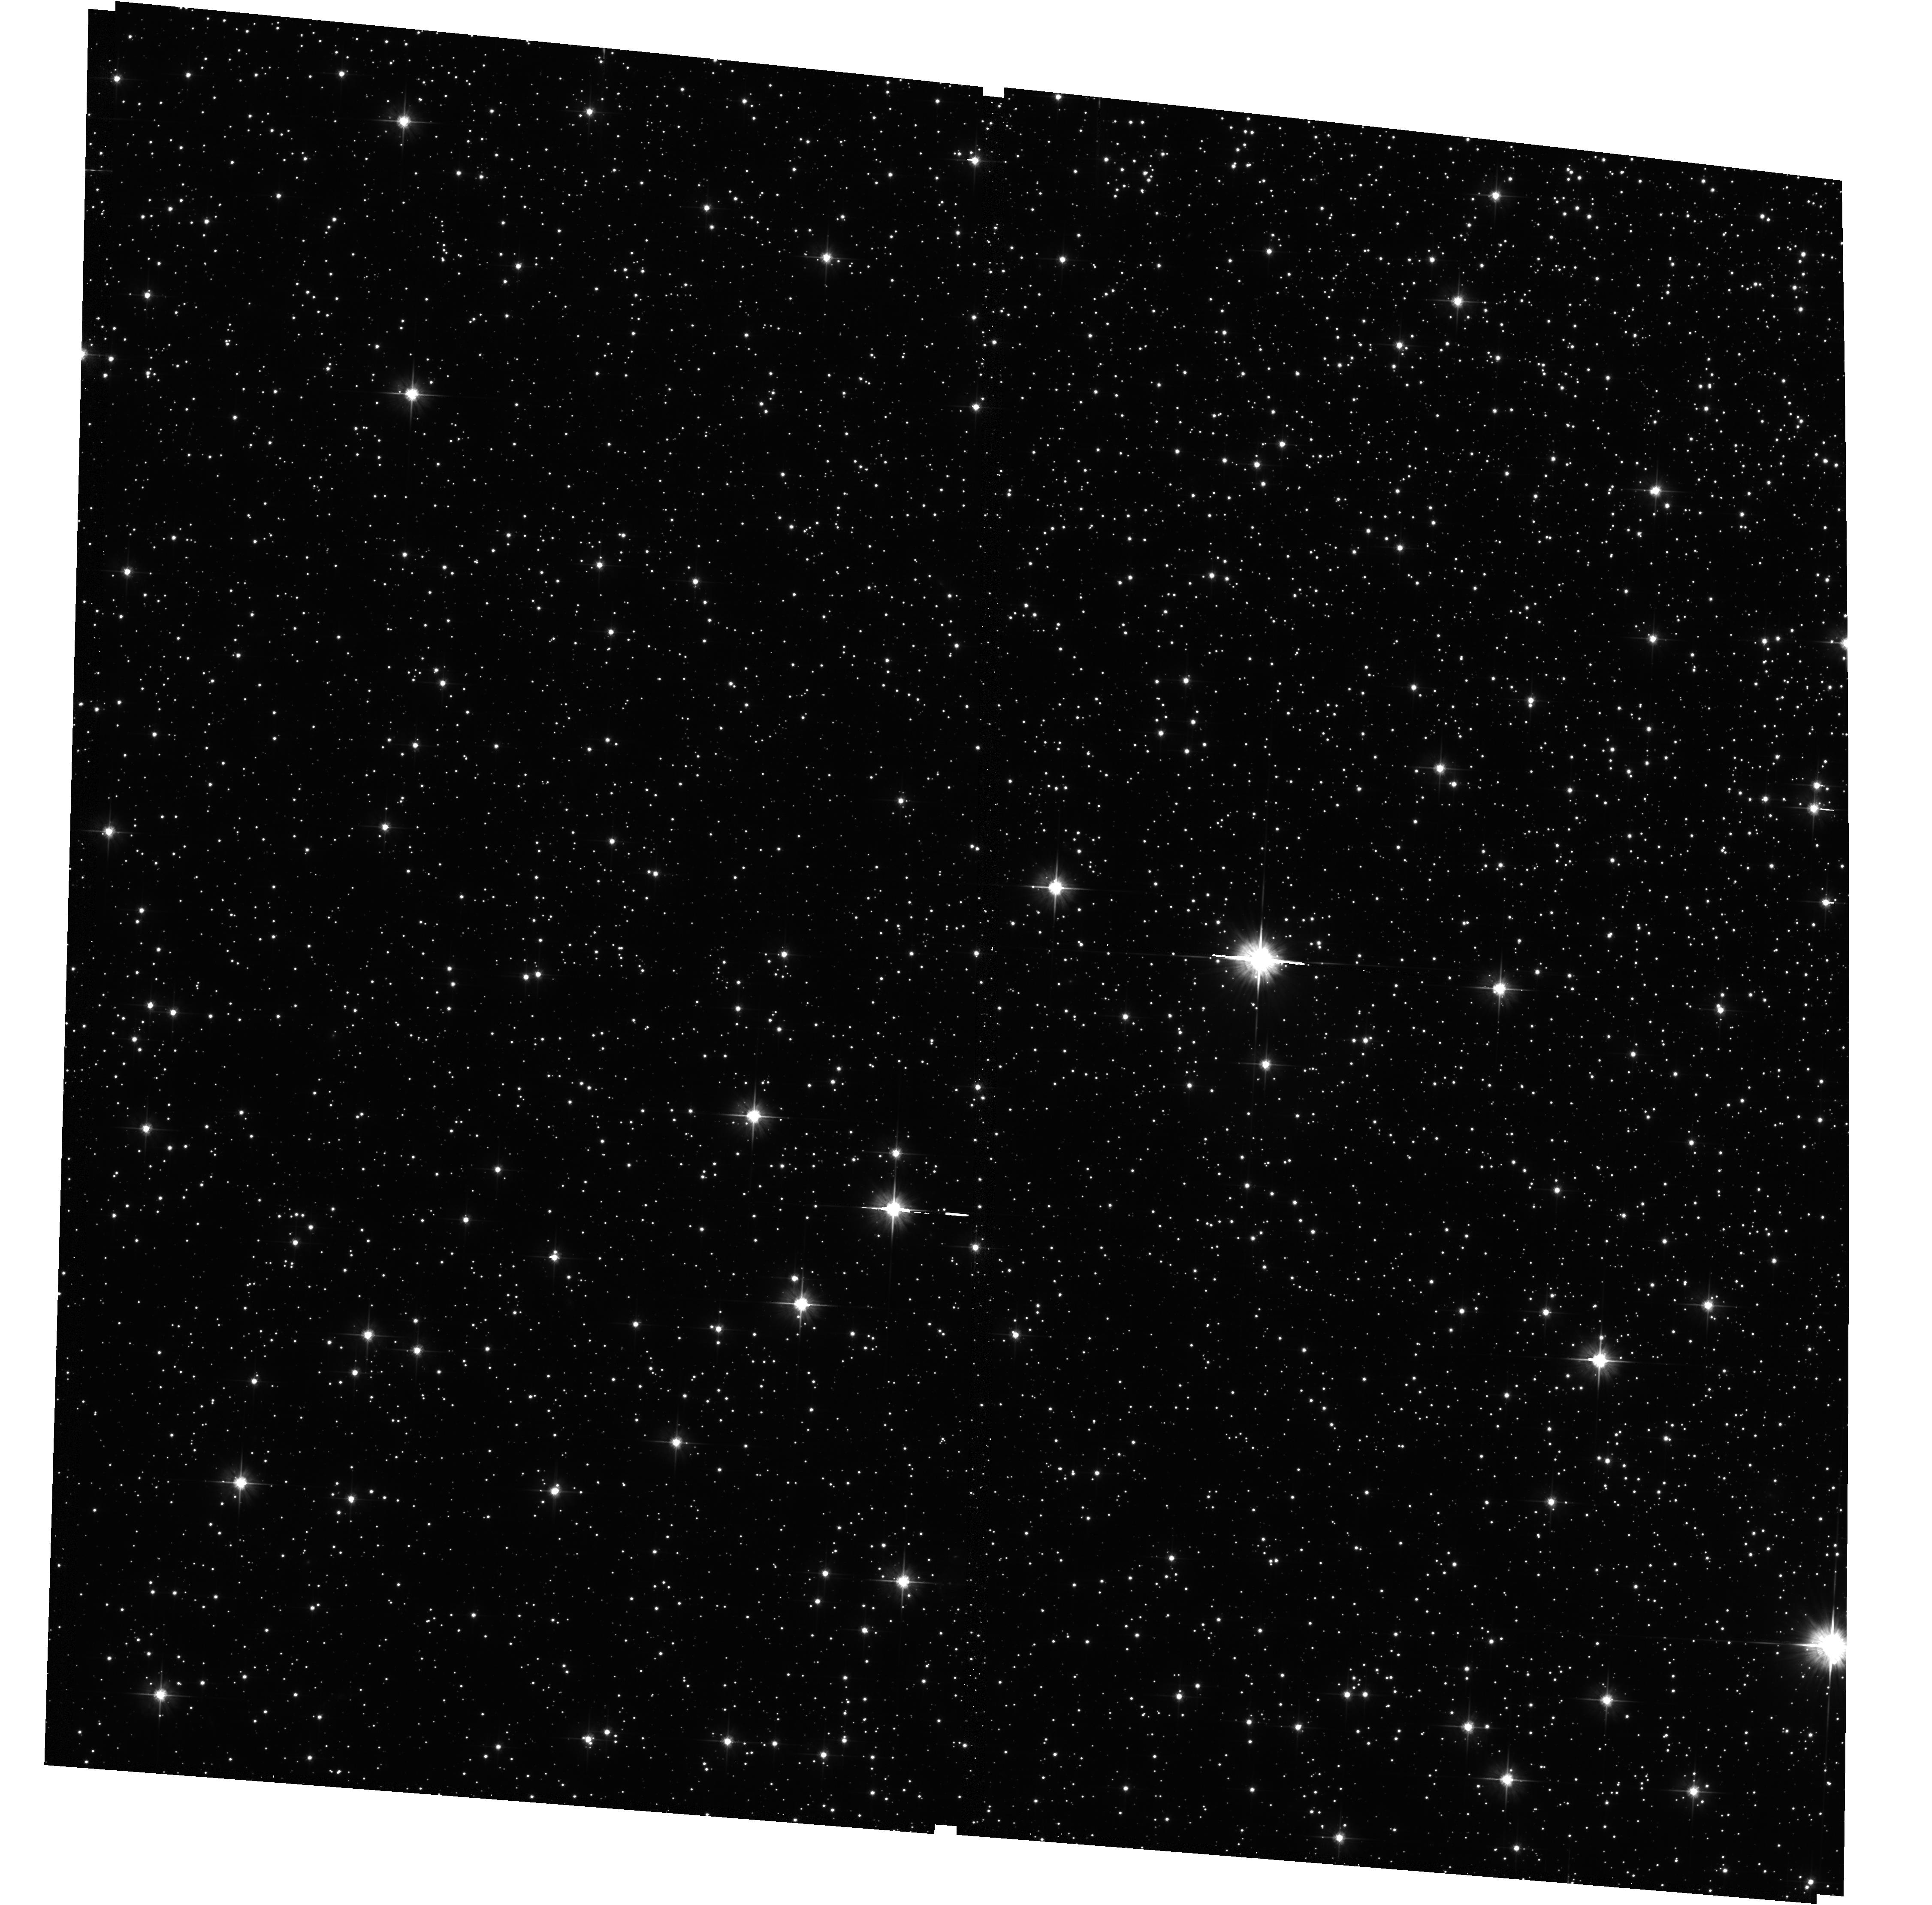
Target: NGC6656. Instrument: ACS/WFC. Filter: F606W. Exposure: 9 min. Observation ID: hst_12193_04_acs_wfc_f606w_jbkh04

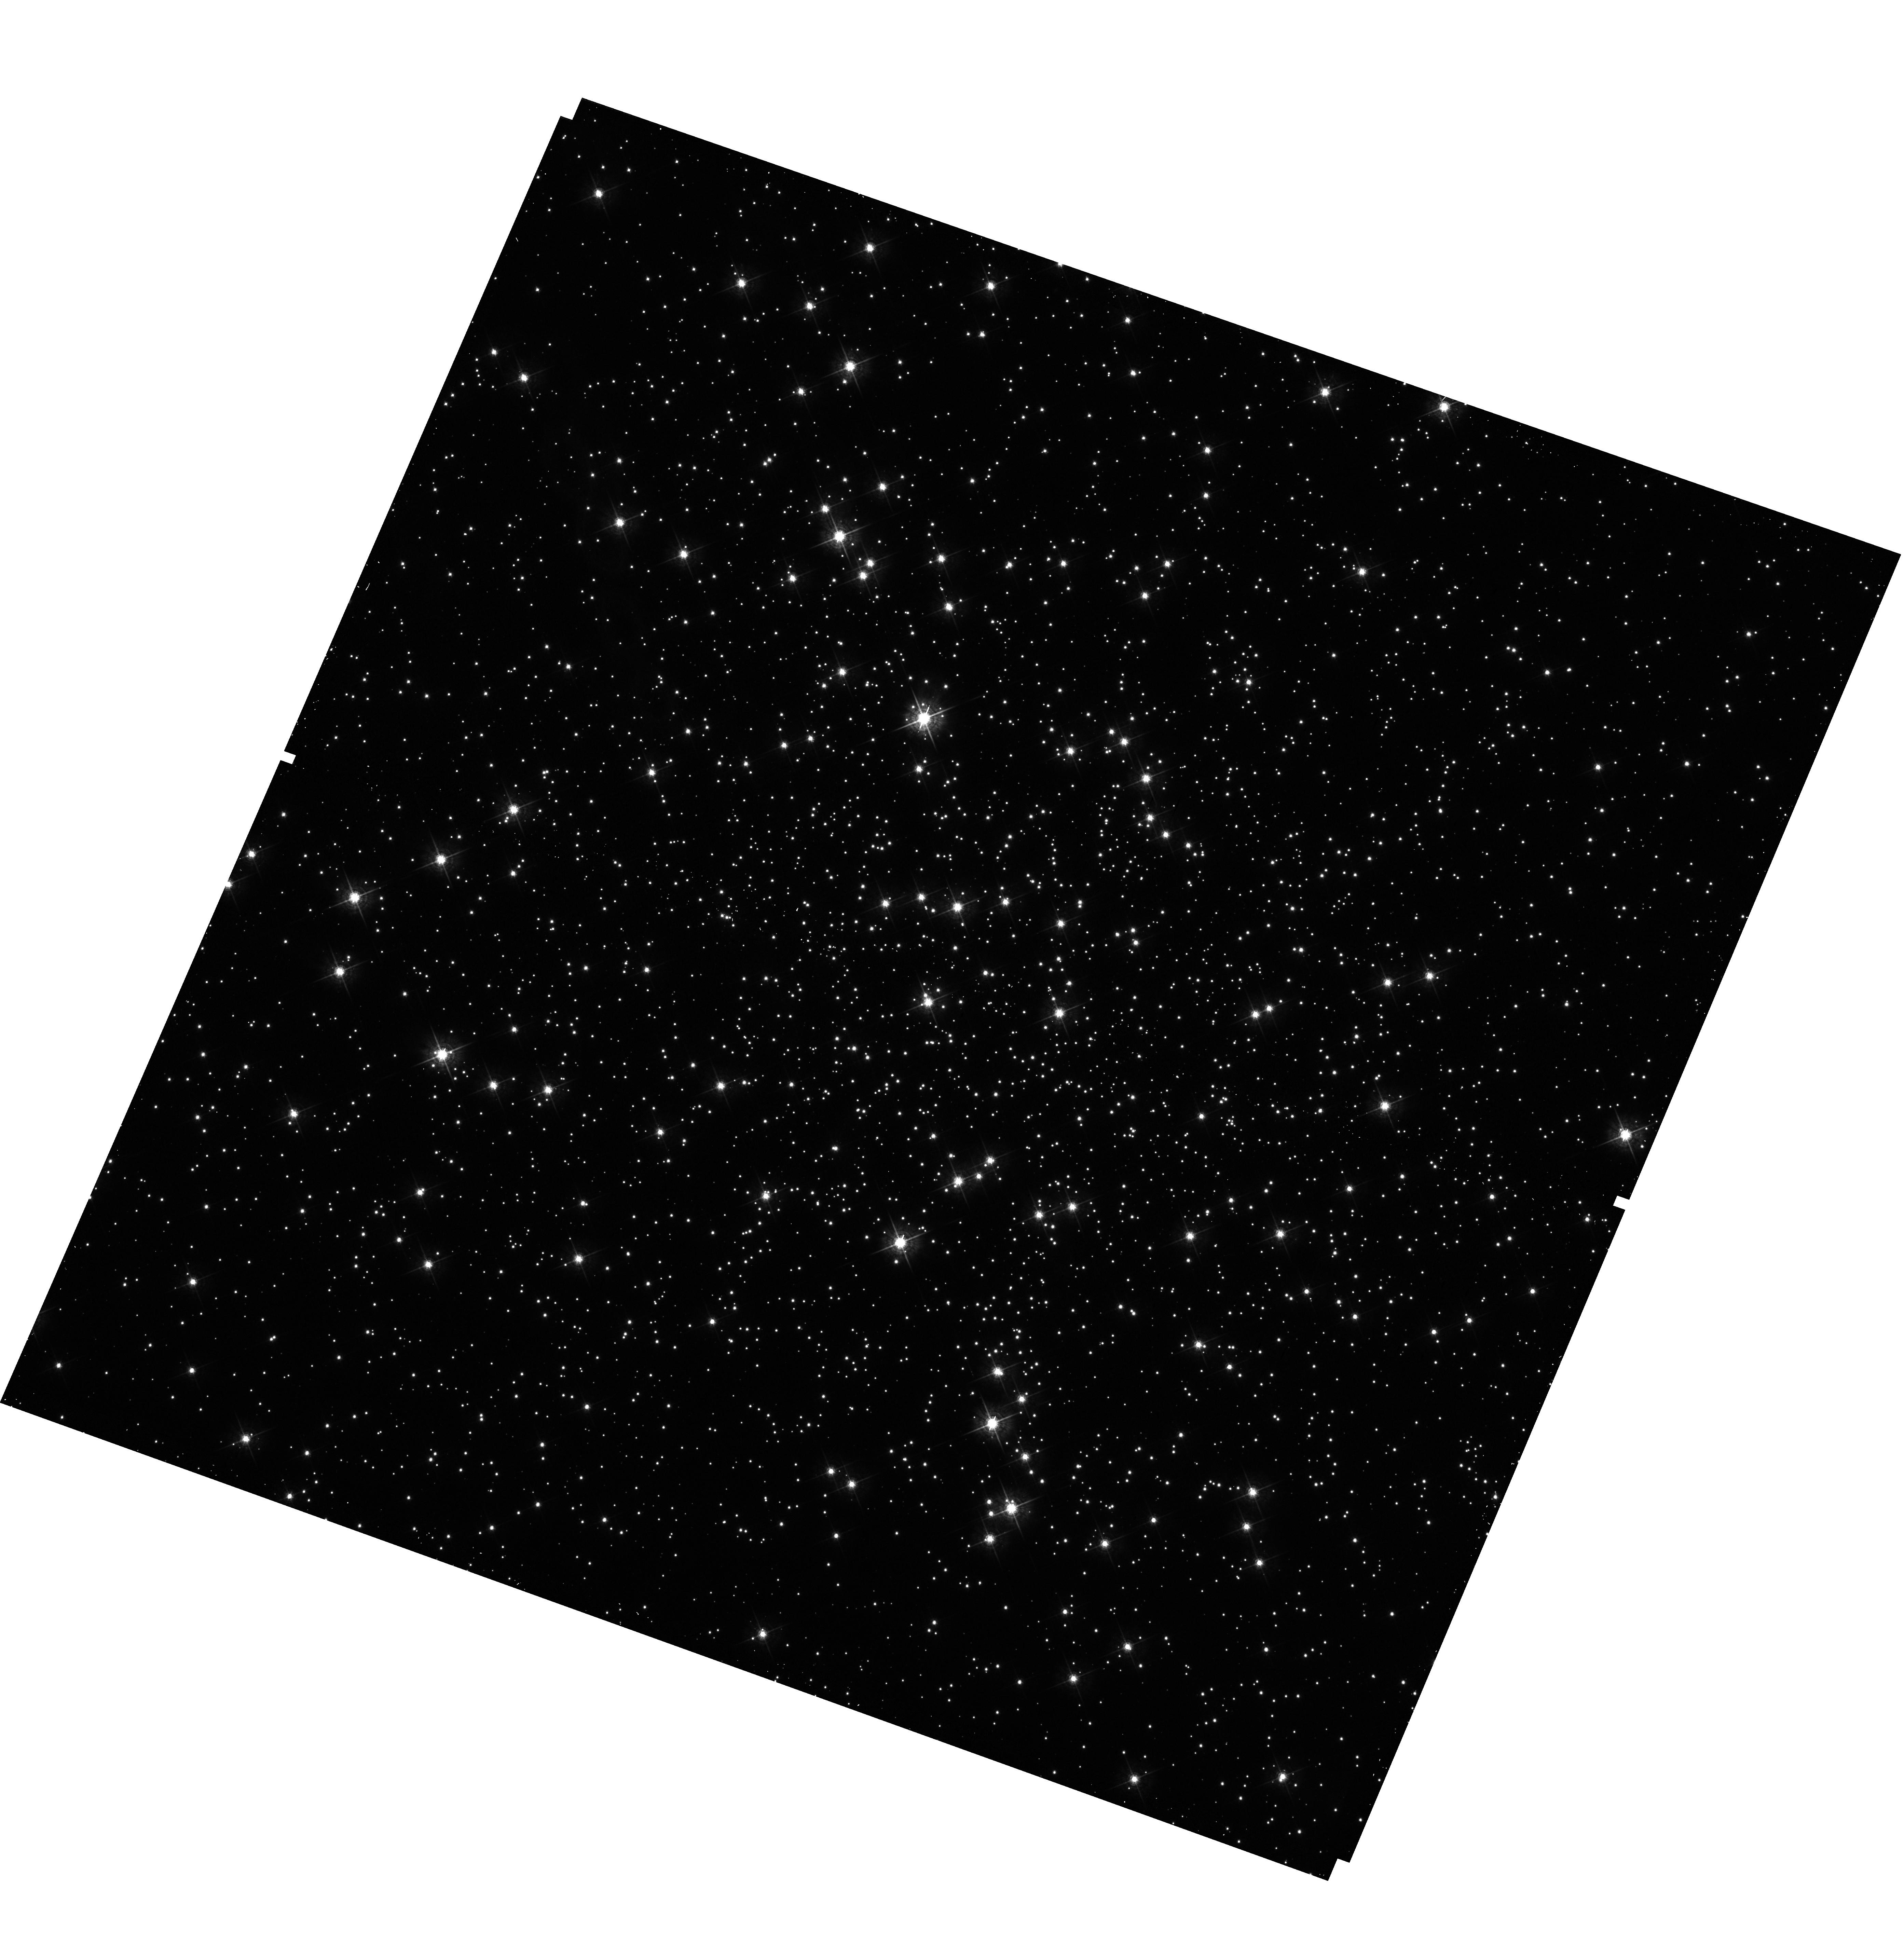
Target: NGC6121. Instrument: WFC3/UVIS. Filter: F547M. Exposure: 2 min. Observation ID: hst_12193_03_wfc3_uvis_f547m_ibkh03

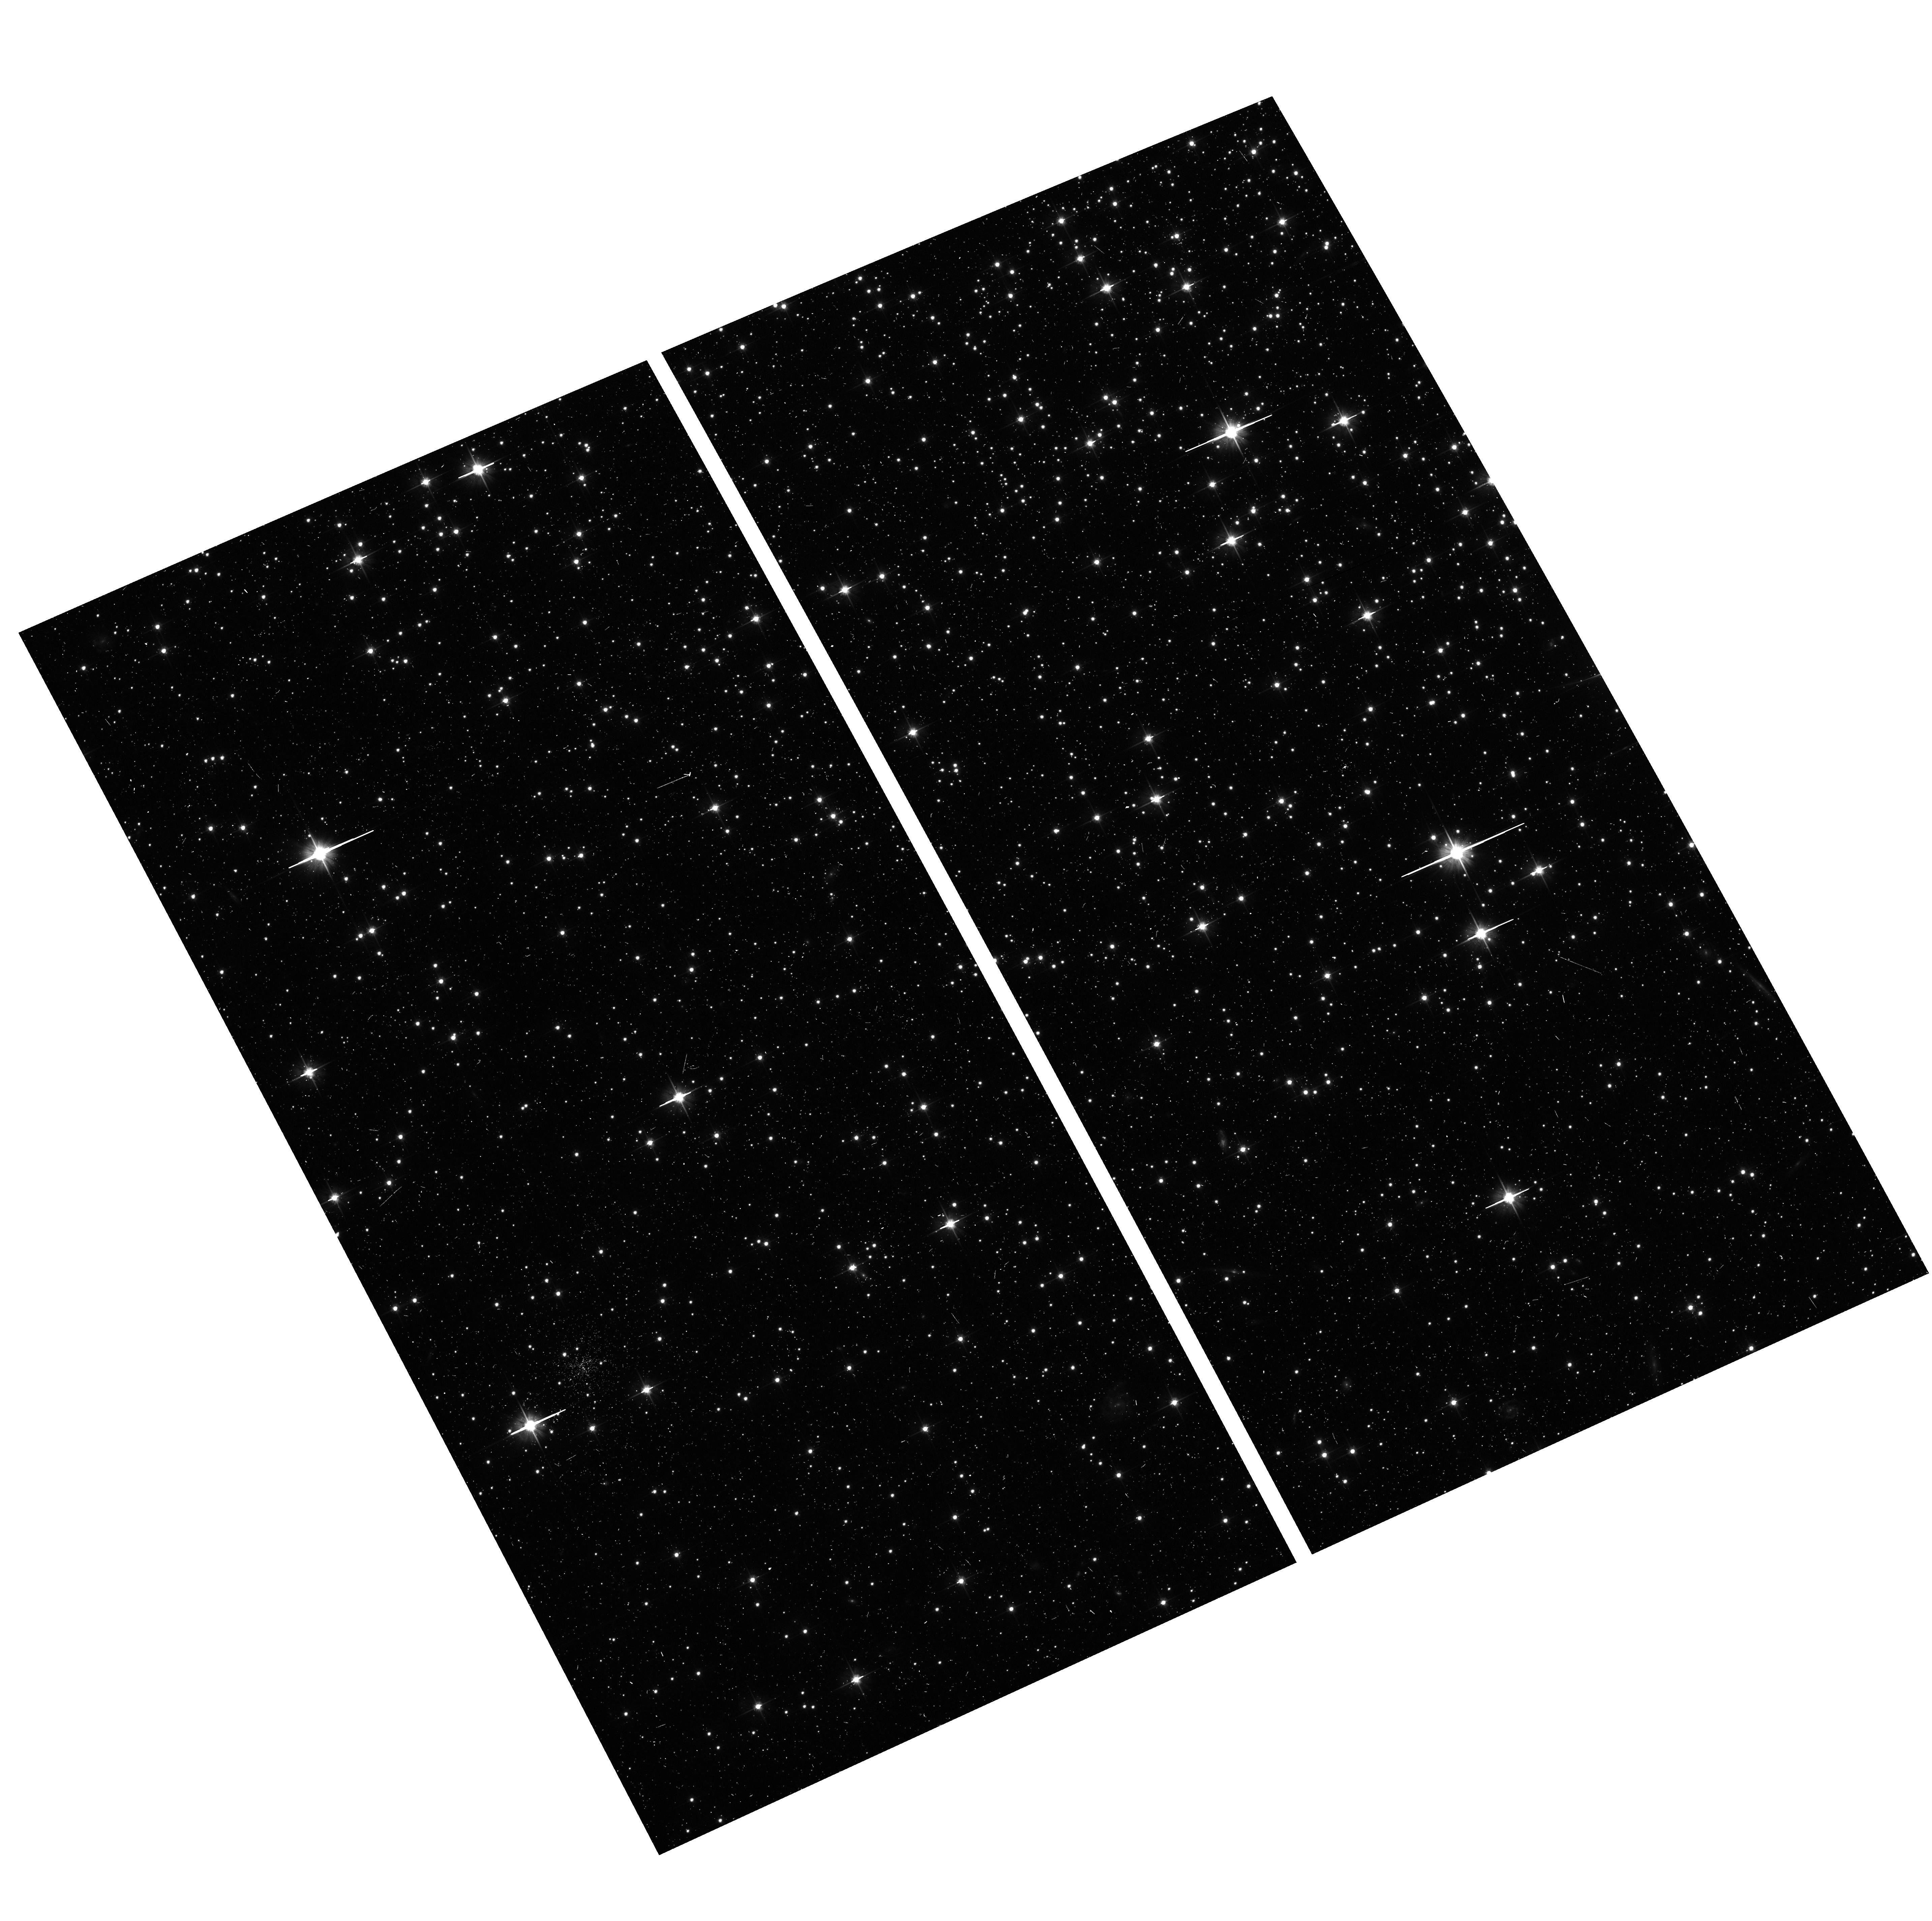
Target: NGC6752. Instrument: ACS/WFC. Filter: F606W. Exposure: 8 min. Observation ID: hst_12193_05_acs_wfc_f606w_jbkh05

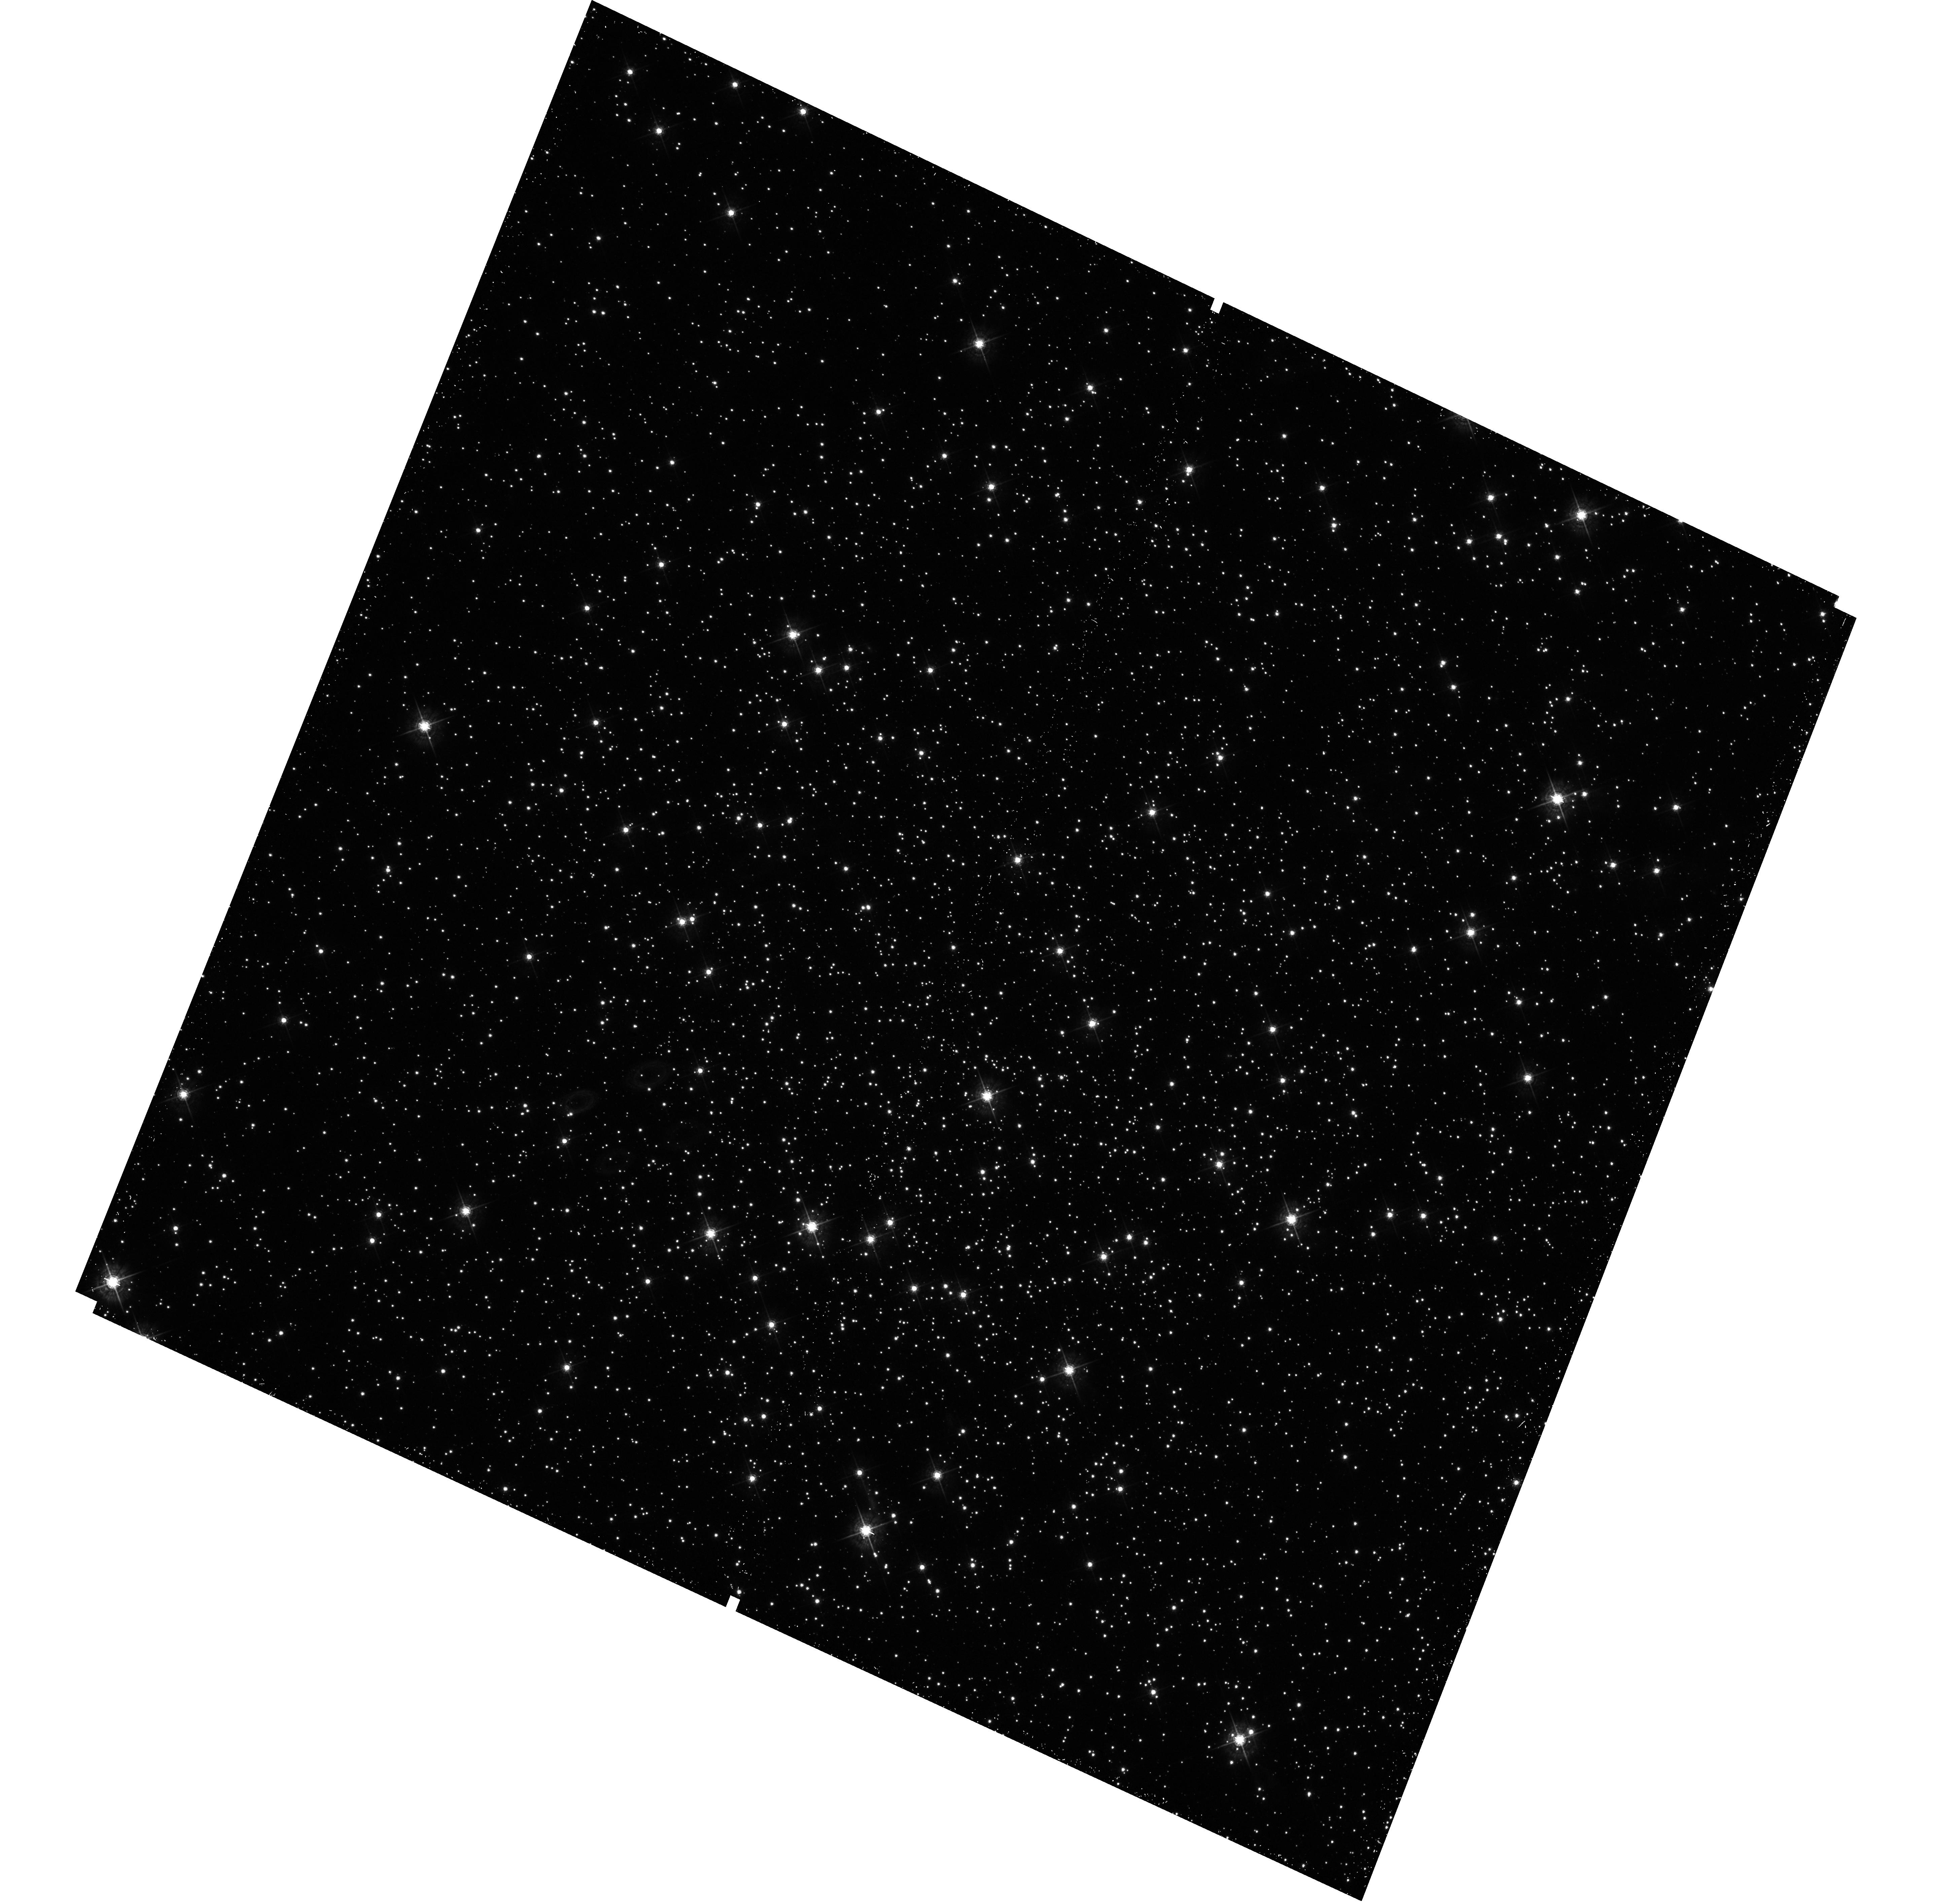
Target: NGC288. Instrument: WFC3/UVIS. Filter: F547M. Exposure: 12 min. Observation ID: hst_12193_01_wfc3_uvis_f547m_ibkh01

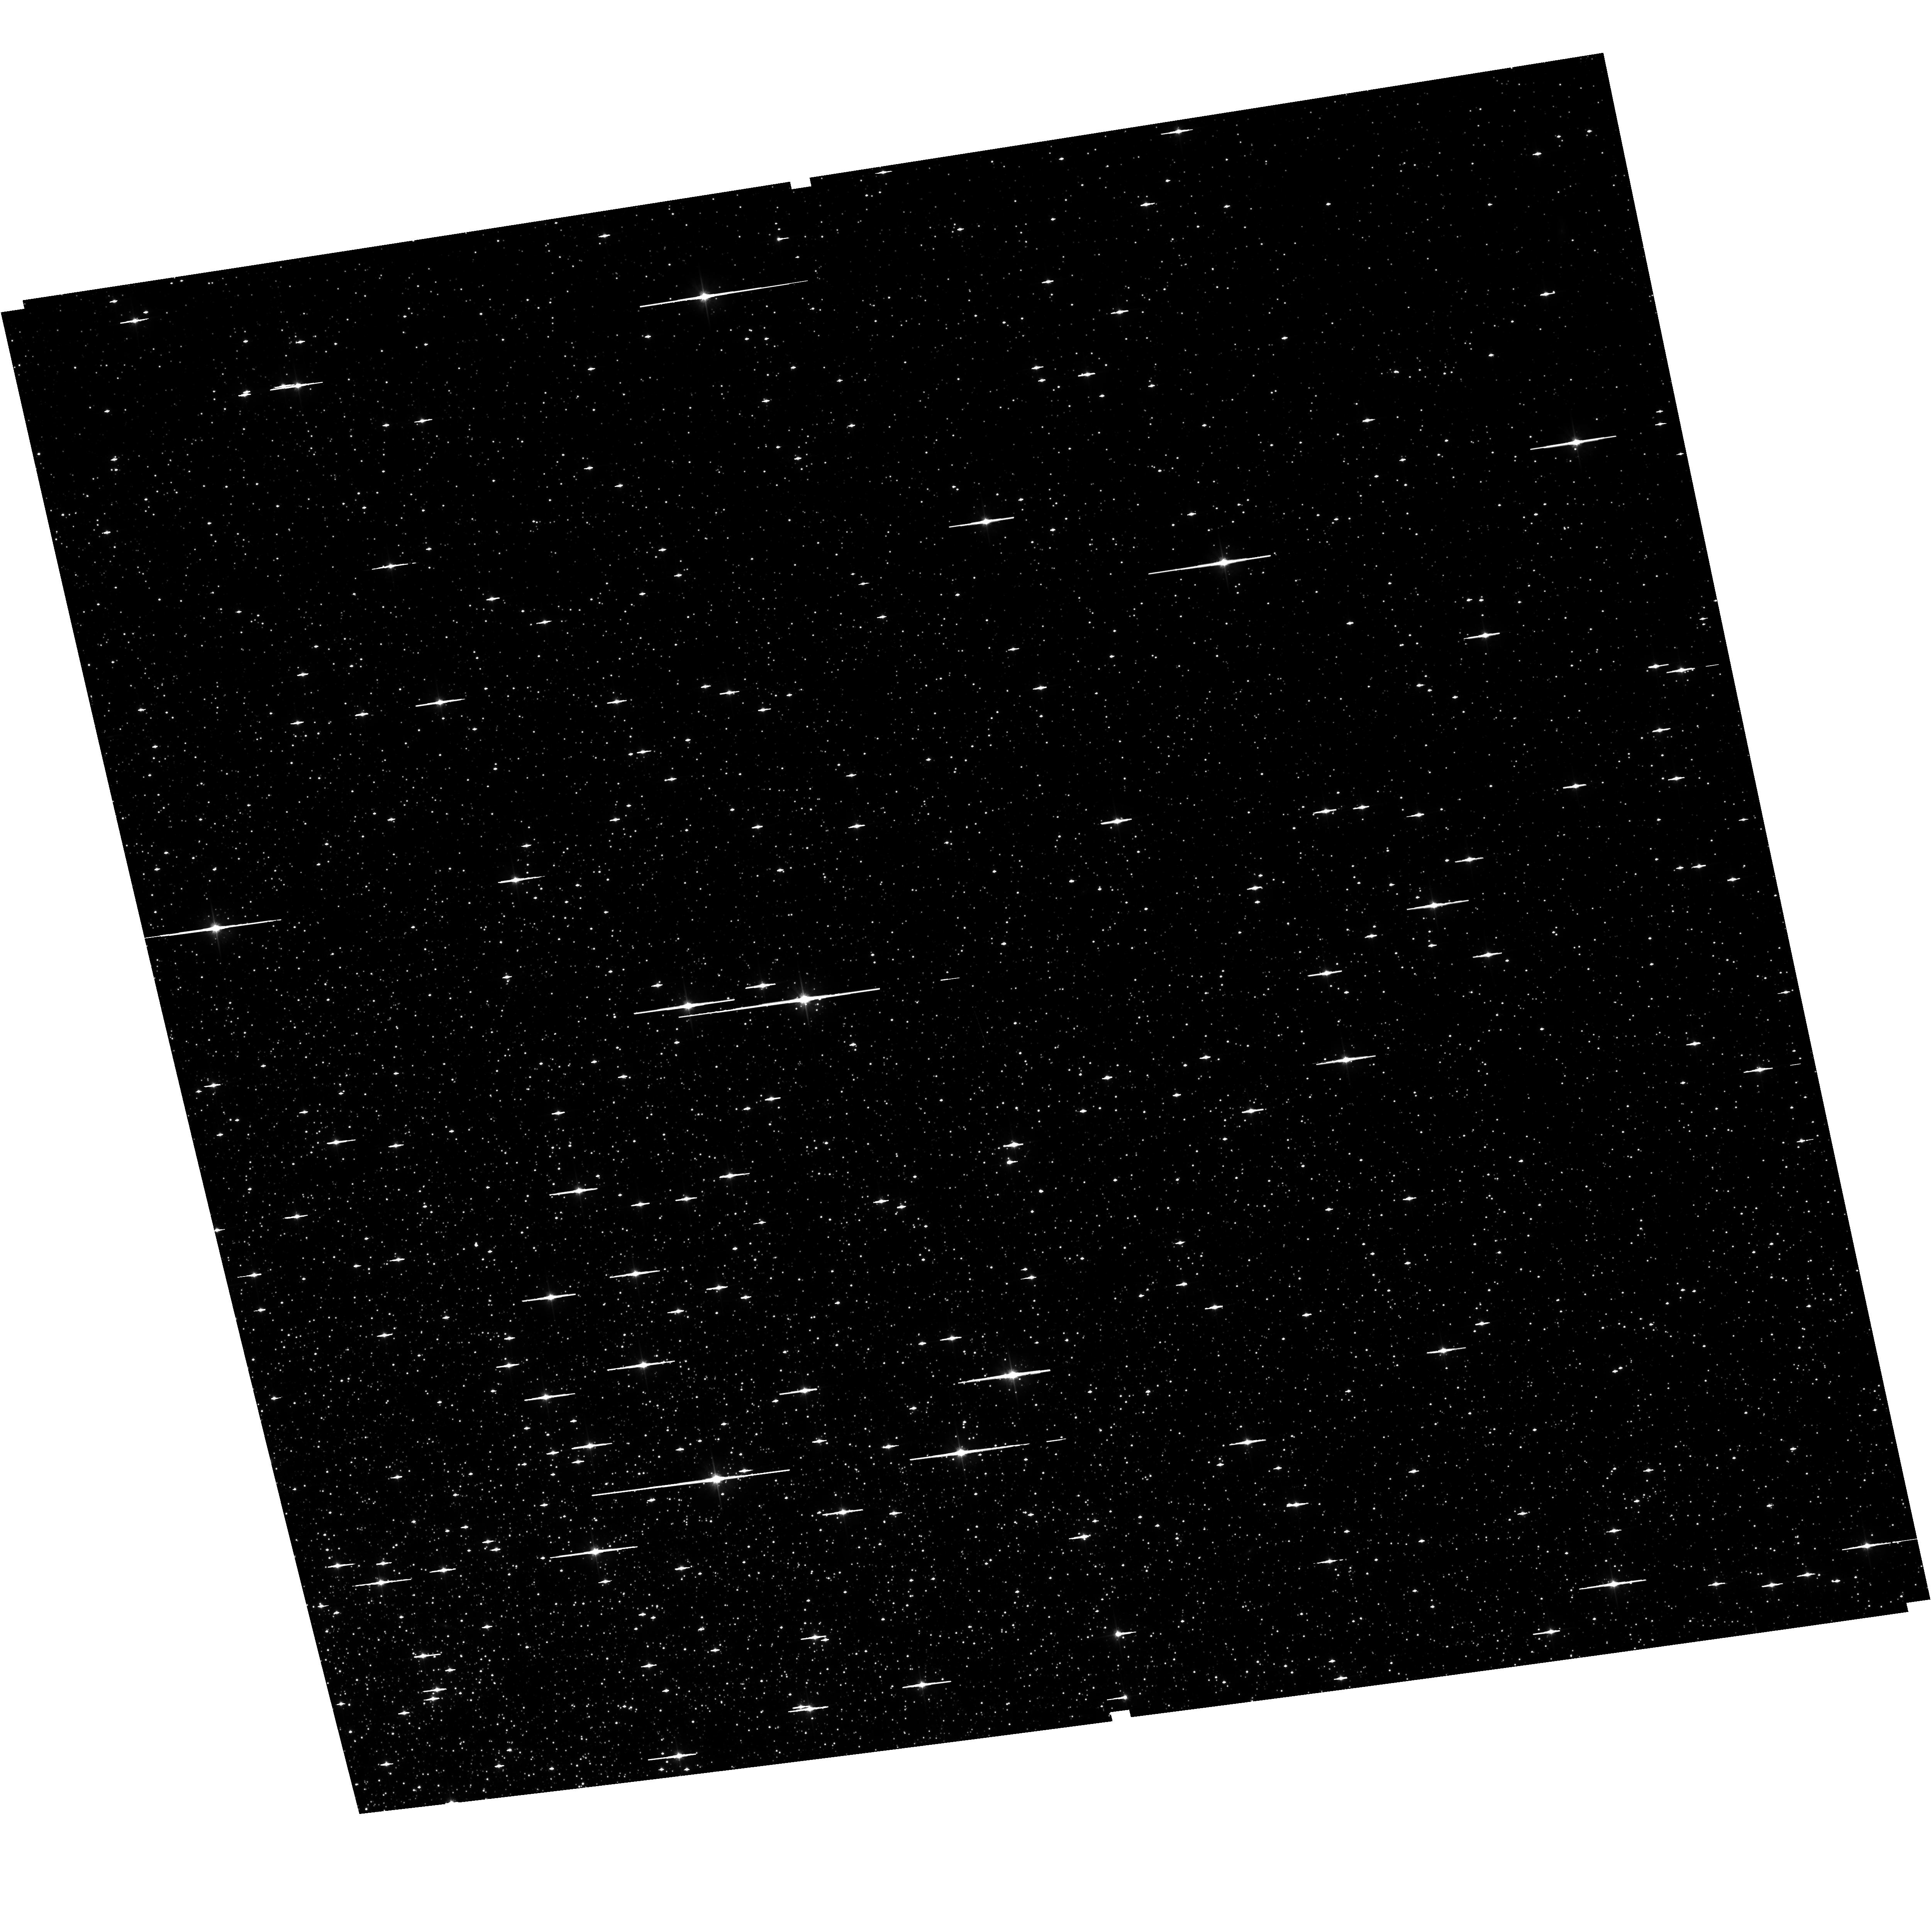
Target: NGC5139. Instrument: ACS/WFC. Filter: F606W. Exposure: 12 min. Observation ID: hst_12193_02_acs_wfc_f606w_jbkh02

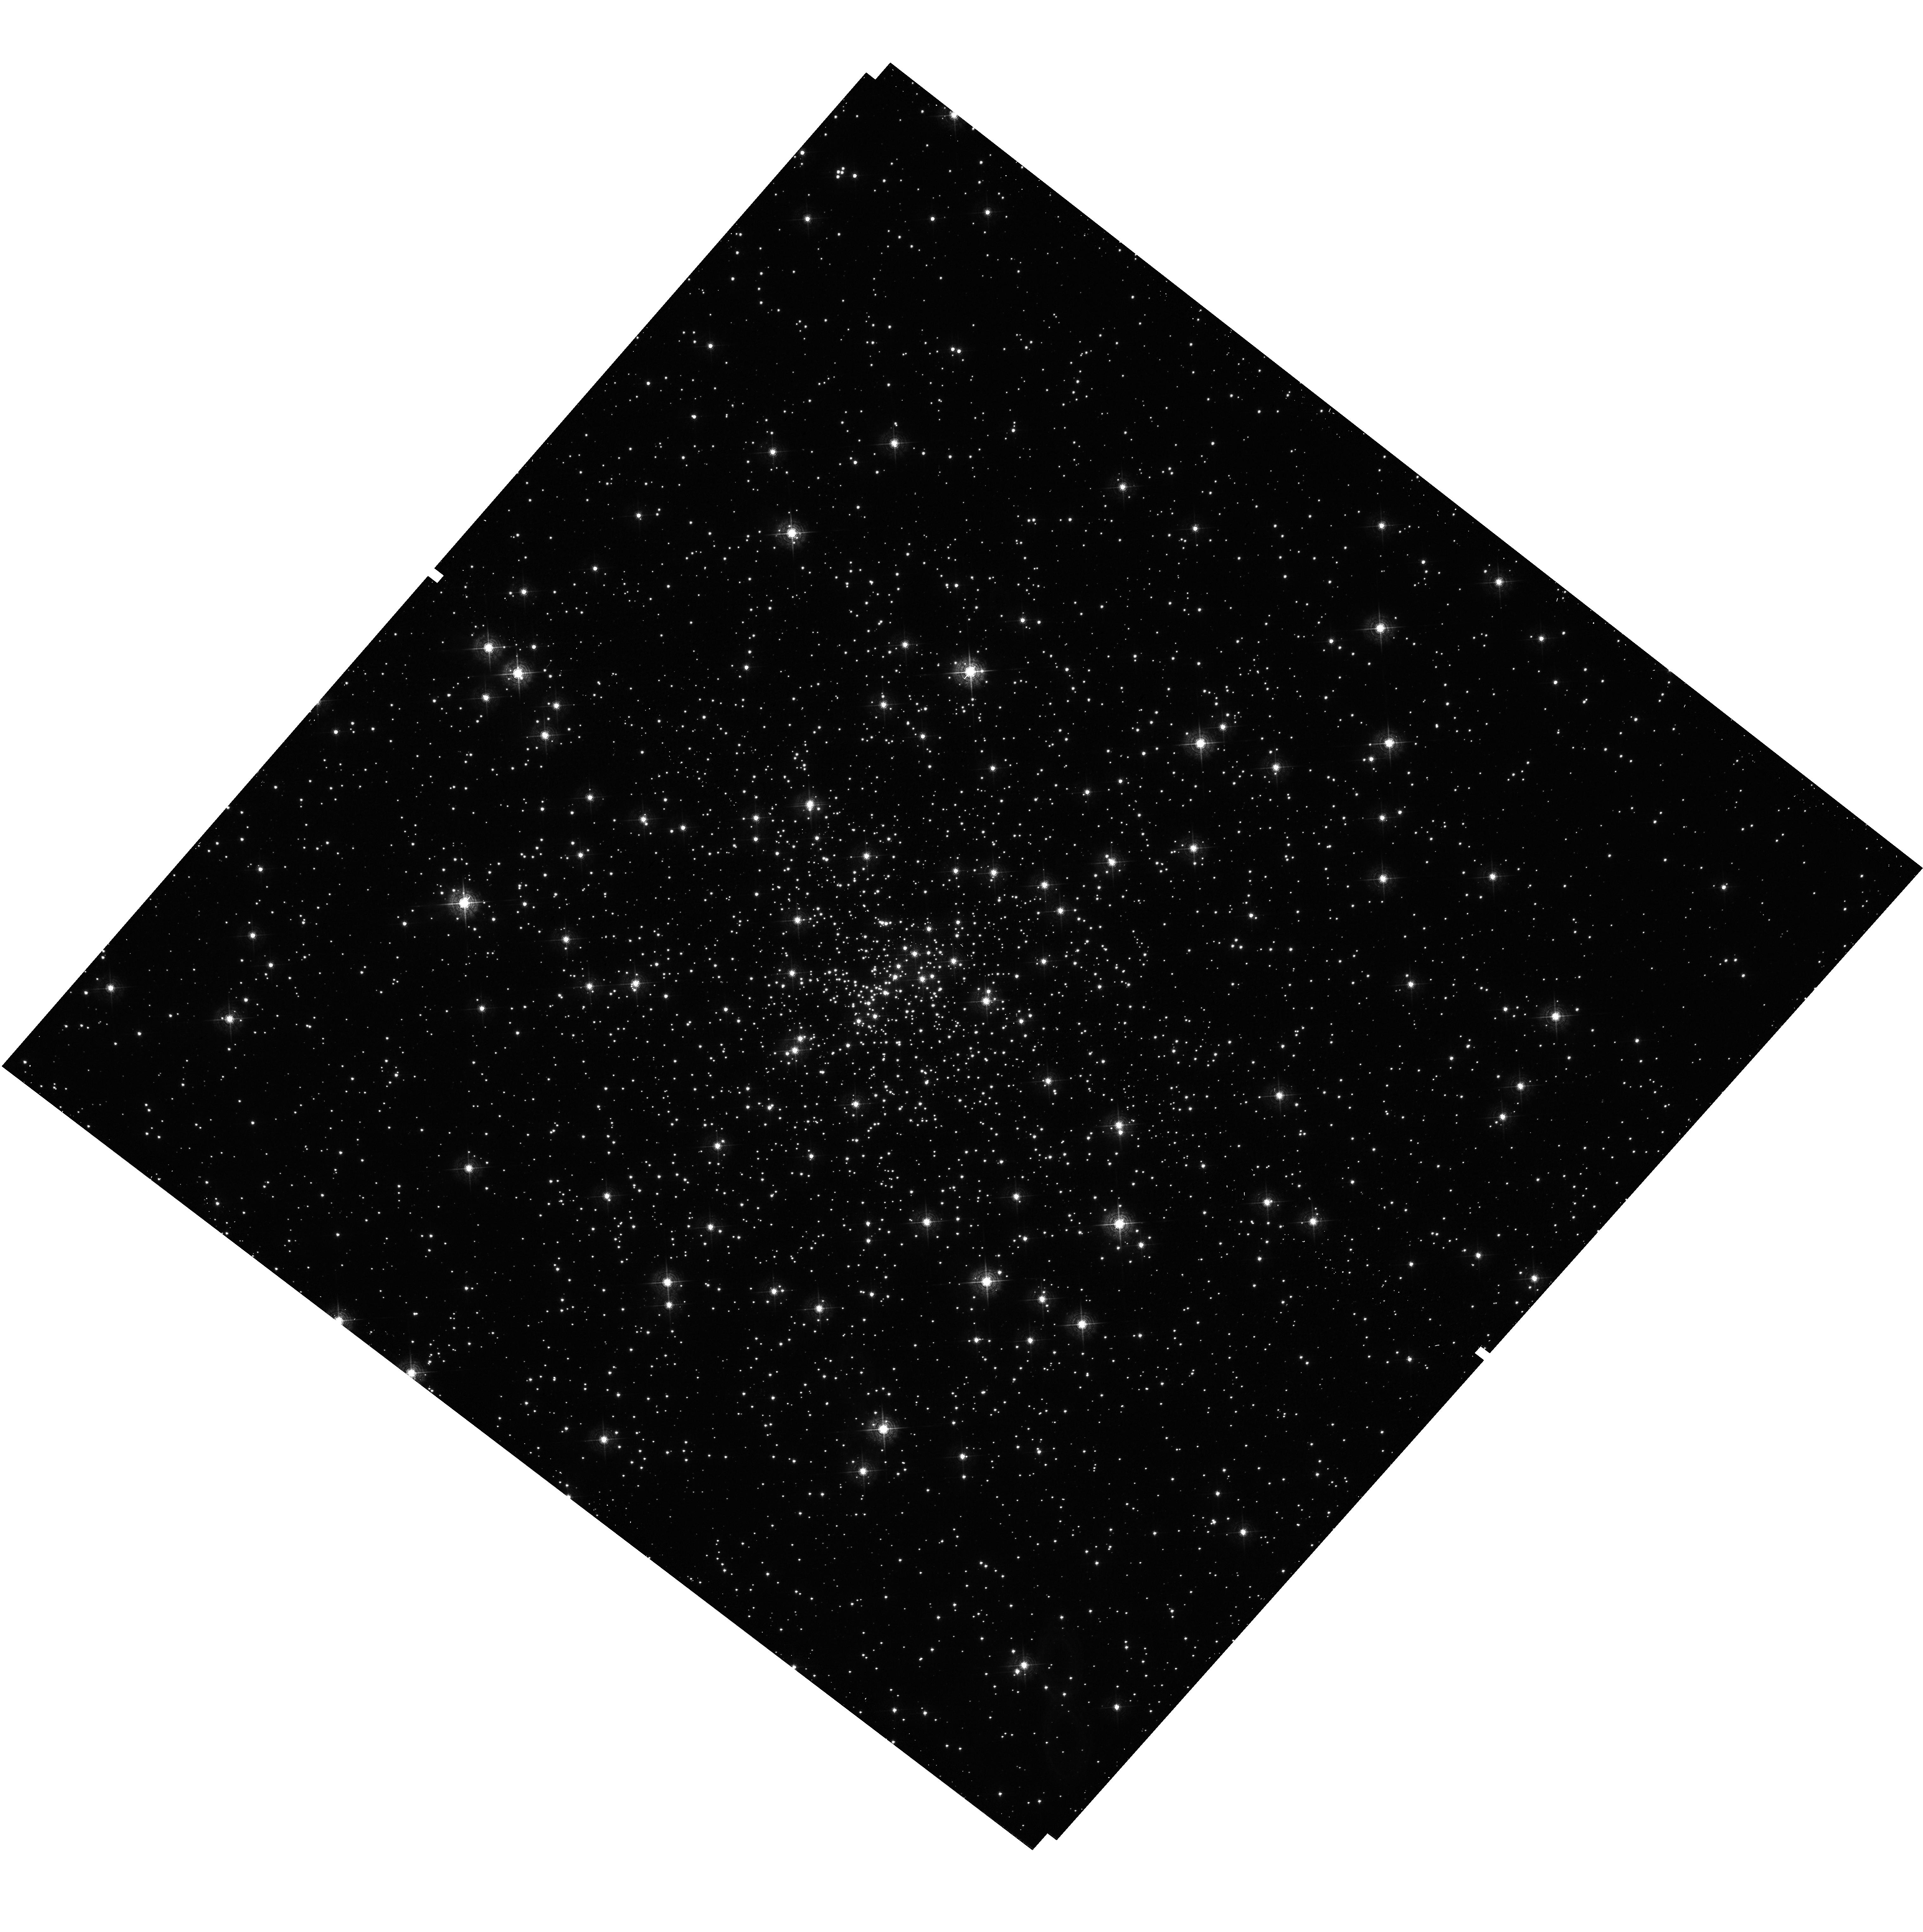
Target: NGC6397. Instrument: WFC3/UVIS. Filter: F467M. Exposure: 5 min. Observation ID: hst_12193_06_wfc3_uvis_f467m_ibkh06

Globular clusters as galaxy building blocks (PI: Lee, Jae-Woo)

Our recent study of Galactic globular clusters using ground-based Ca & Stromgren by photometry has shown that many globular clusters have multiple red giant branch populations with distinct calcium abundances. This suggests that these globular clusters, like omega Cen, are most likely the relics of more massive primeval dwarf galaxies that merged and disrupted to form the proto-Galaxy. We seek to perform a pilot program to obtain main-sequence photometry for a carefully selected sample of five globular clusters with mutiple red giant populations, and one control cluster with a simple stellar population using the WFC3/UVIS and F395N, F467M, and F547M filters to investigate the presence of subtle differences in heavy elemental abundances between multiple main-sequence populations. This will play a crucial role to test our idea on the origin of globular clusters. Our proposed observations will provide unique opportunity to explore fundamental aspects of stellar evolution, the star formation and chemical enrichment histories of globular clusters, and furthermore, the formation of the Milky Way Galaxy in the Lambda CDM hierarchical merging paradigm.